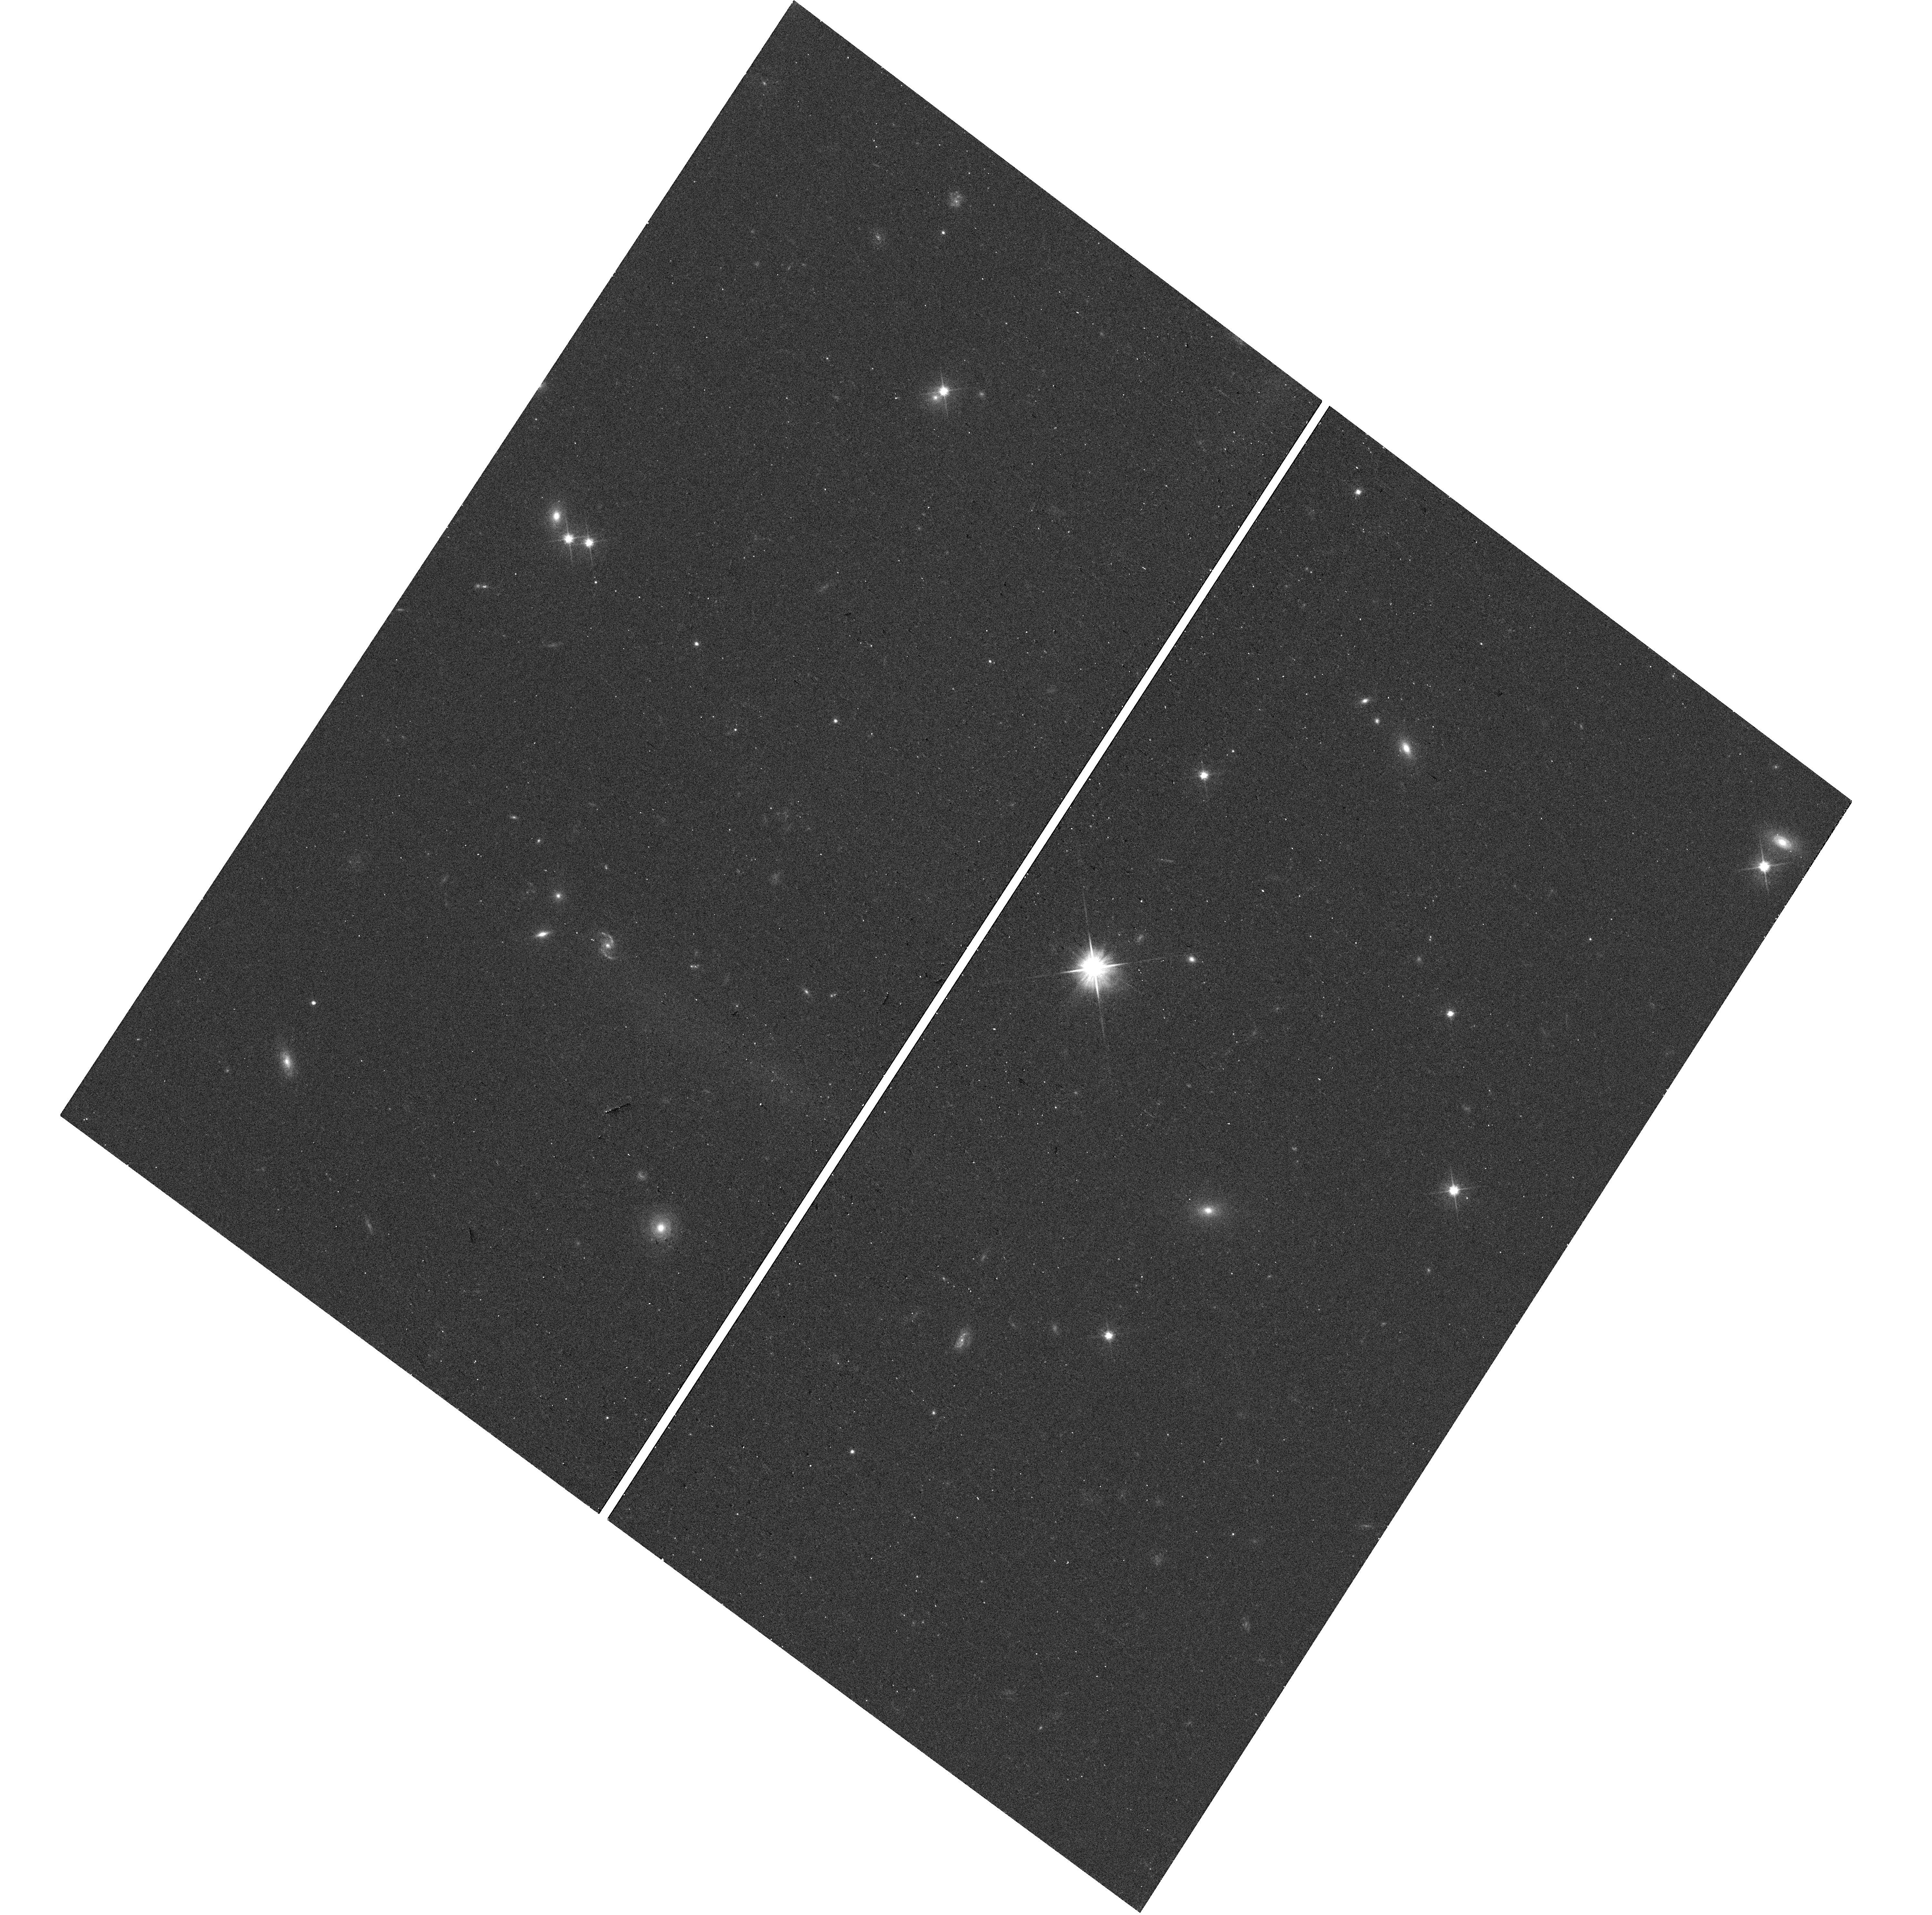
Target: PSRJ2124-3358. Instrument: WFC3/UVIS. Filter: F606W. Exposure: 6 min. Observation ID: hst_14364_01_wfc3_uvis_f606w_id1z01

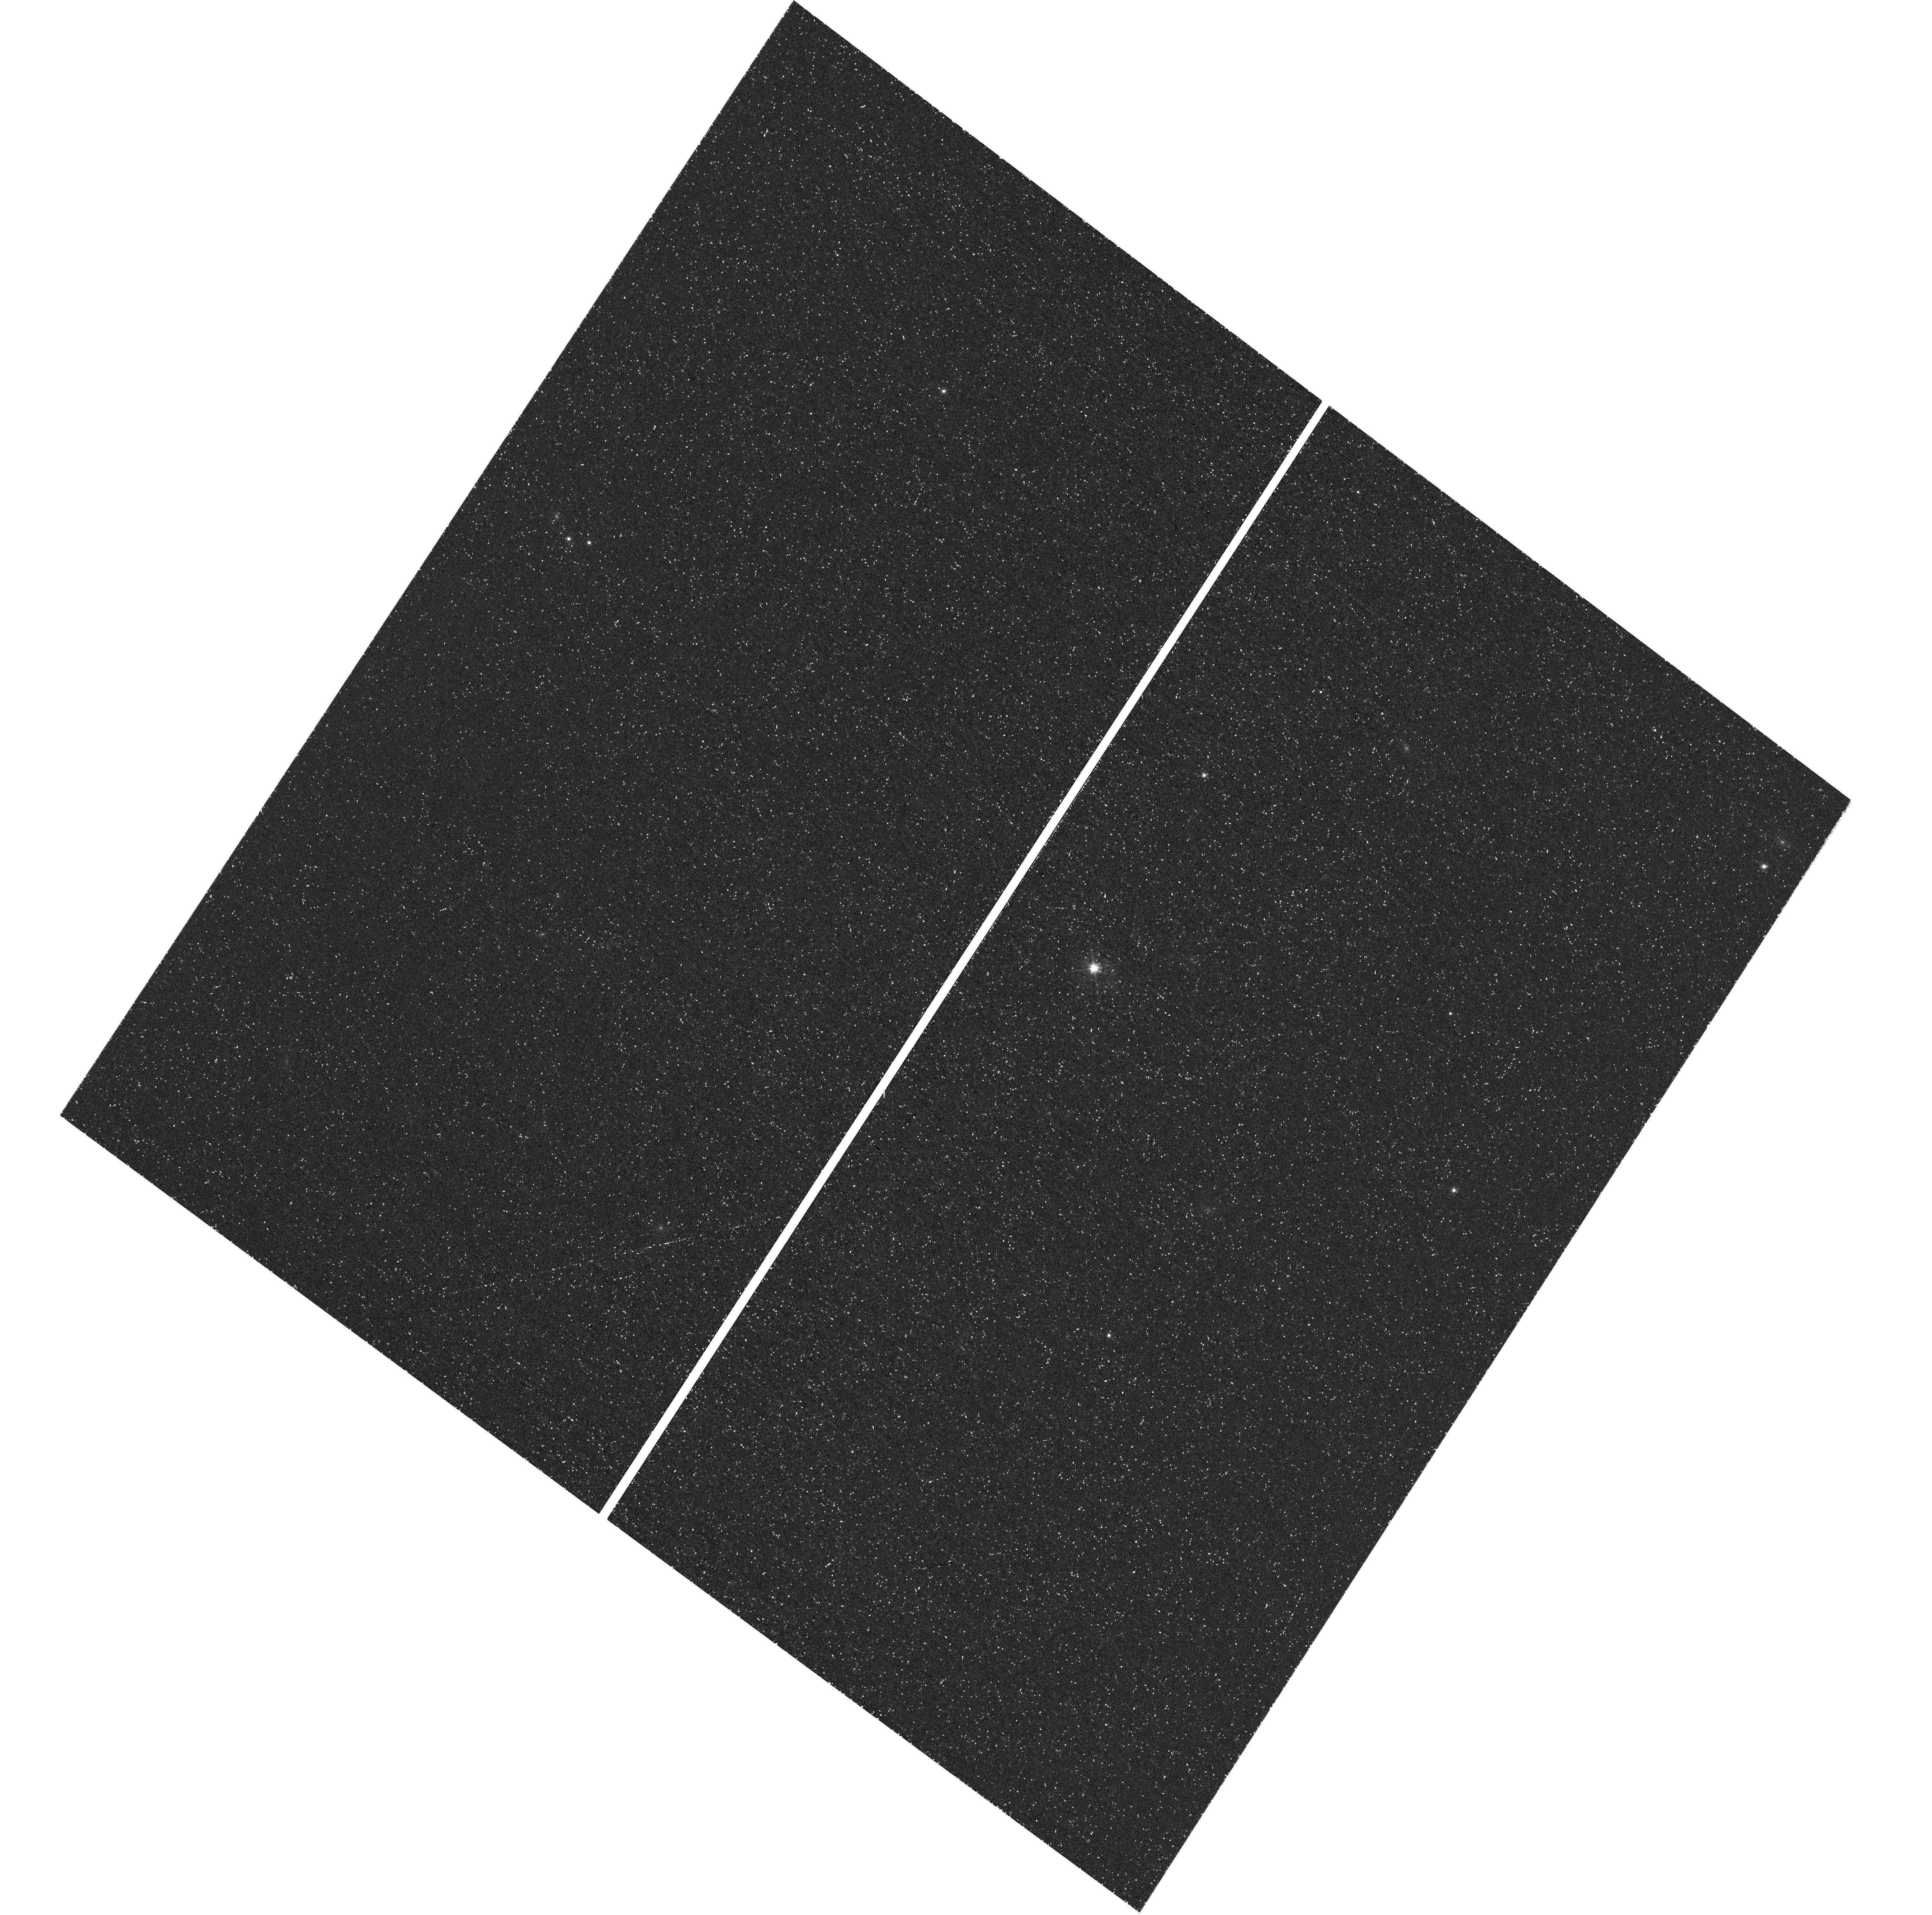
Target: PSRJ2124-3358. Instrument: WFC3/UVIS. Filter: F656N. Exposure: 1.4 h. Observation ID: hst_14364_01_wfc3_uvis_f656n_id1z01

PSR J2124-3358: A Unique, Isolated MSP/PWN/Bowshock (PI: Romani, Roger)

The nearby single millisecond pulsar J2124-3358 shows a unique Halpha bow shock around a swept-back, asymmetric X-ray trail. Our ACIS exposure measures fine structure near the pulsar, discerning the spin/polar jet axis from the equatorial torus. Spectra measure the PSR cap heating and PWN synchrotron cooling. A search for moving knots in the PWN can constrain the post-shock flow speed. Comparison with our ground optical imaging and spectroscopy measures the 3-D shock geometry and is enhanced by an HST Halpha image resolving the sub-arcsecond shock apex. These permit accurate modeling of the pulsar wind momentum distribution, a measurement of the pulsar moment of inertia and a novel test of the recycling+evaporation scenario for isolated millisecond pulsars.